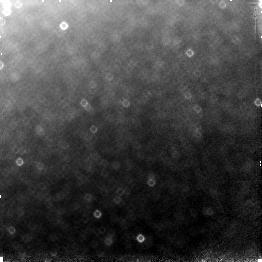
Target: field at RA 196.330°, Dec -49.459°. Instrument: NICMOS/NIC3. Filter: F110W. Exposure: 13 min. Observation ID: n4mq01030

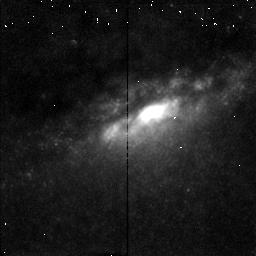
Target: NGC4945-NUC. Instrument: NICMOS/NIC2. Filter: F215N. Exposure: 11 min. Observation ID: n4mqb1070

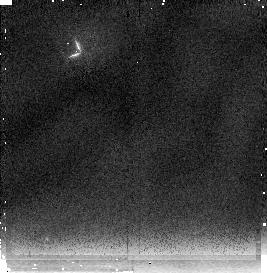
Target: BACKGROUND. Instrument: NICMOS/NIC2. Filter: F237M. Exposure: 5 min. Observation ID: n4mqa1020

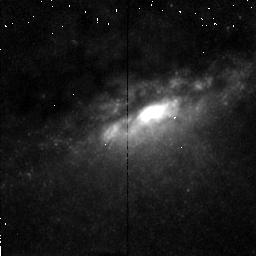
Target: NGC4945-NUC. Instrument: NICMOS/NIC2. Filter: F212N. Exposure: 11 min. Observation ID: n4mqb1060

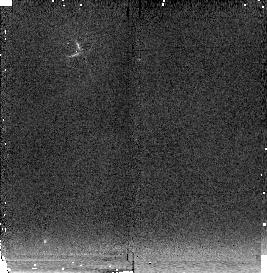
Target: BACKGROUND. Instrument: NICMOS/NIC2. Filter: F222M. Exposure: 5 min. Observation ID: n4mqa1010

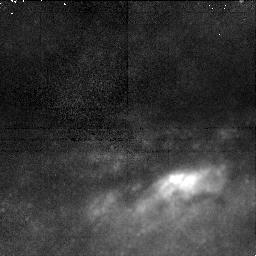
Target: NGC4945-NUC. Instrument: NICMOS/NIC1. Filter: F164N. Exposure: 22 min. Observation ID: n4mq02040

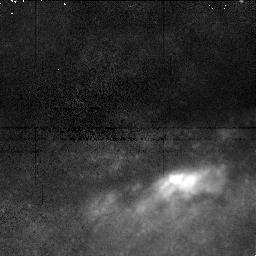
Target: NGC4945-NUC. Instrument: NICMOS/NIC1. Filter: F166N. Exposure: 22 min. Observation ID: n4mq02070

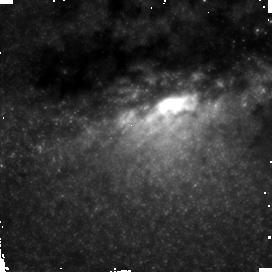
Target: NGC4945-NUC. Instrument: NICMOS/NIC2. Filter: F160W. Exposure: 13 min. Observation ID: n4mq02010

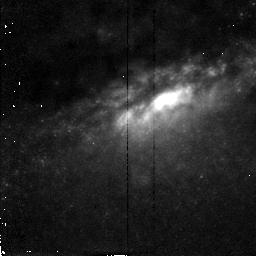
Target: NGC4945-NUC. Instrument: NICMOS/NIC2. Filter: F187N. Exposure: 11 min. Observation ID: n4mqb1020

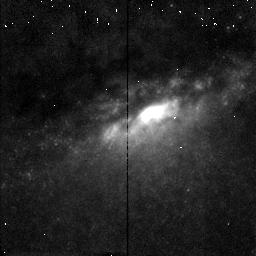
Target: NGC4945-NUC. Instrument: NICMOS/NIC2. Filter: F190N. Exposure: 11 min. Observation ID: n4mqb1040

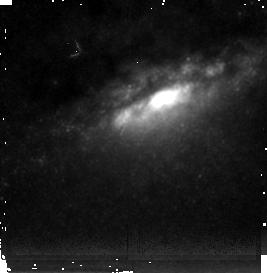
Target: NGC4945-NUC. Instrument: NICMOS/NIC2. Filter: F237M. Exposure: 5 min. Observation ID: n4mq01070

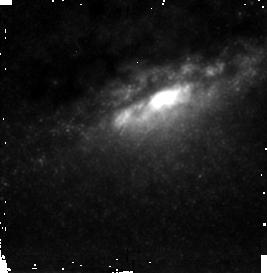
Target: NGC4945-NUC. Instrument: NICMOS/NIC2. Filter: F222M. Exposure: 5 min. Observation ID: n4mq01040

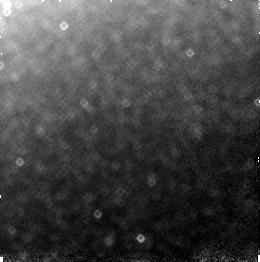
Target: field at RA 196.330°, Dec -49.459°. Instrument: NICMOS/NIC3. Filter: F160W. Exposure: 5 min. Observation ID: n4mq01090

NGC 4945: Bridging the Gap Between Starbursts and AGNs (PI: Maiolino, Roberto)

The nearby edge-on galaxy NGC 4945 shows evidence for both a Seyfert nucleus and an outward propagating starburst. It is also characterized by a prominent cone--shaped cavity generated by a starburst driven superwind. We believe the nucleus of NGC 4945 is experiencing the earliest stage of an evolution from starburst to AGN activity, as predicted by some theories. We propose to use NICMOS broad band, PaAlpha, H_2 and FeII images to i) confirm the presence of an outward propagating burst, including a burned out nucleus and a circumnuclear ring of star formation, ii) trace the superwind evacuated cavity and the ionization cone in the close vicinity of the nucleus (where optical lines are completely obscured), iii) determine the location of the (optically hidden) AGN with respect to the nuclear star cluster and the cone-shaped cavity. Such observations will tackle the following issues: 1) the SB-->AGN evolution, 2) the connection between starburst driven superwinds and AGN light cones, and 3) the relation between SN driven cavity and AGN torii. The angular scales of these structures are below the resolution of groundbased observations and the intrinsic optical extinction is A_V ~eq 20, thus making NICMOS an optimal tool to tackle these issues.